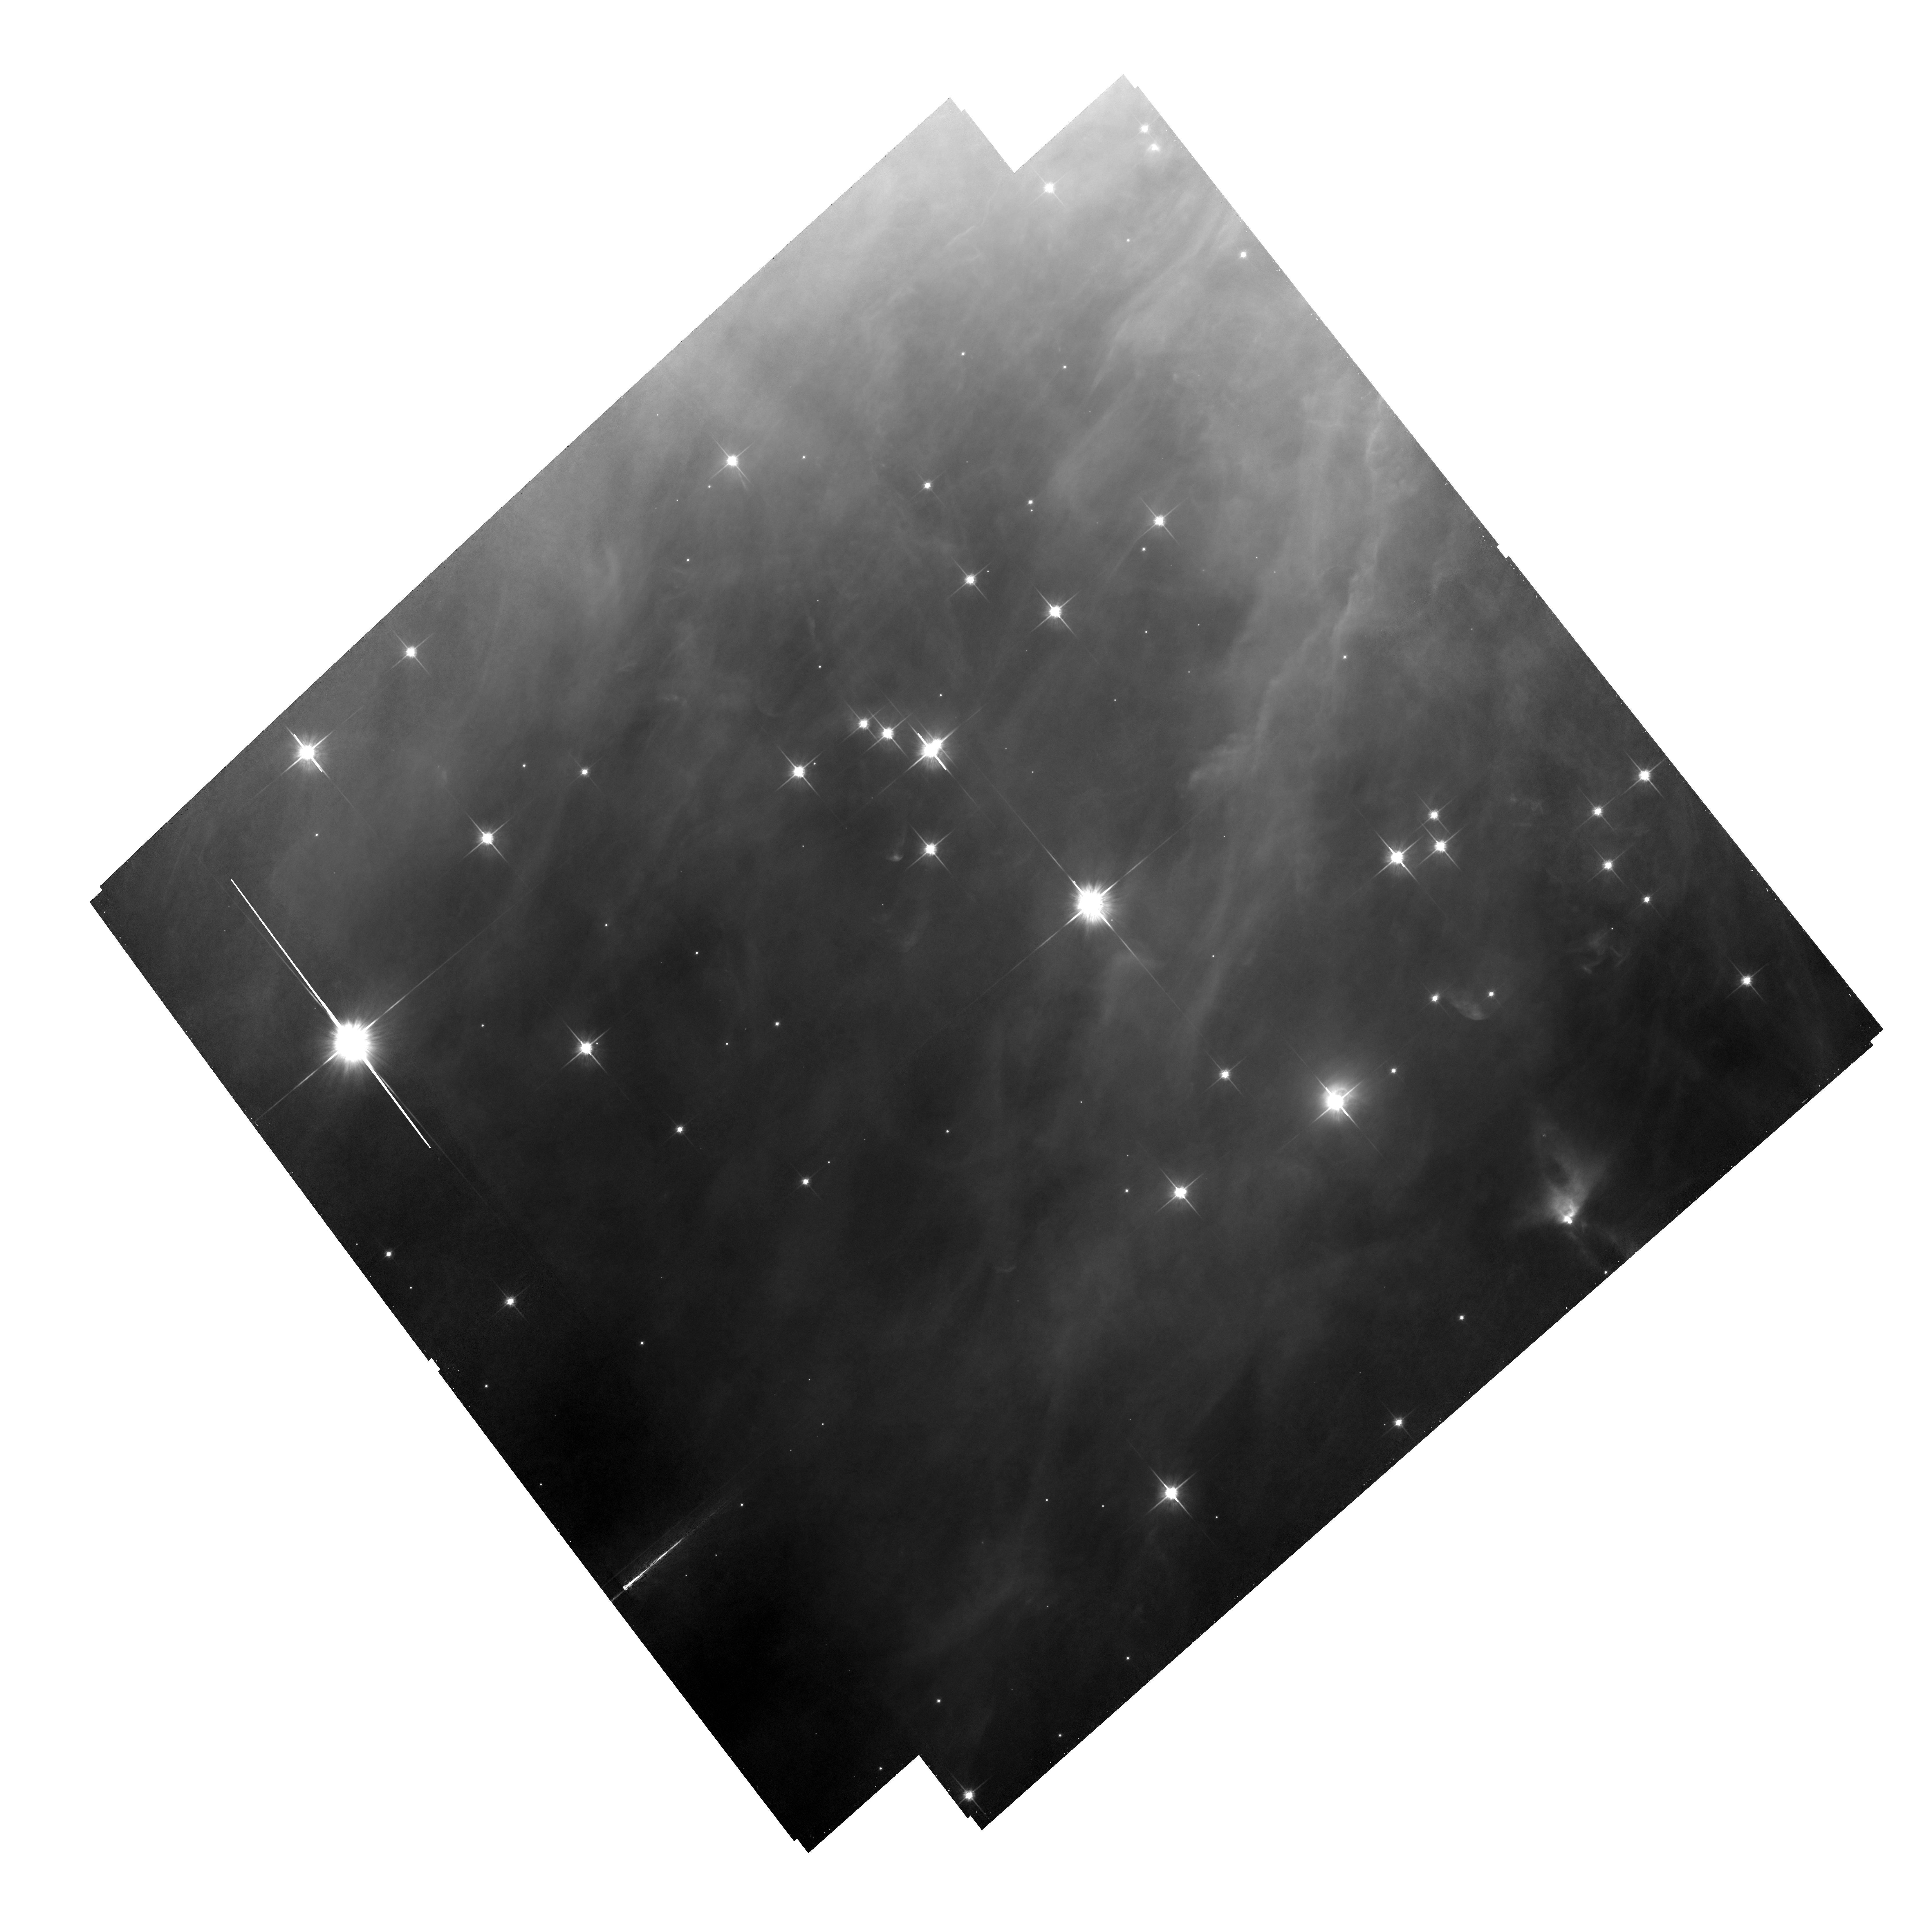
Target: ORI-PARALLAX2
Instrument: ACS/WFC
Filter: F814W
Exposure: 55 min
Observation ID: hst_10552_02_acs_wfc_f814w_j9dv02

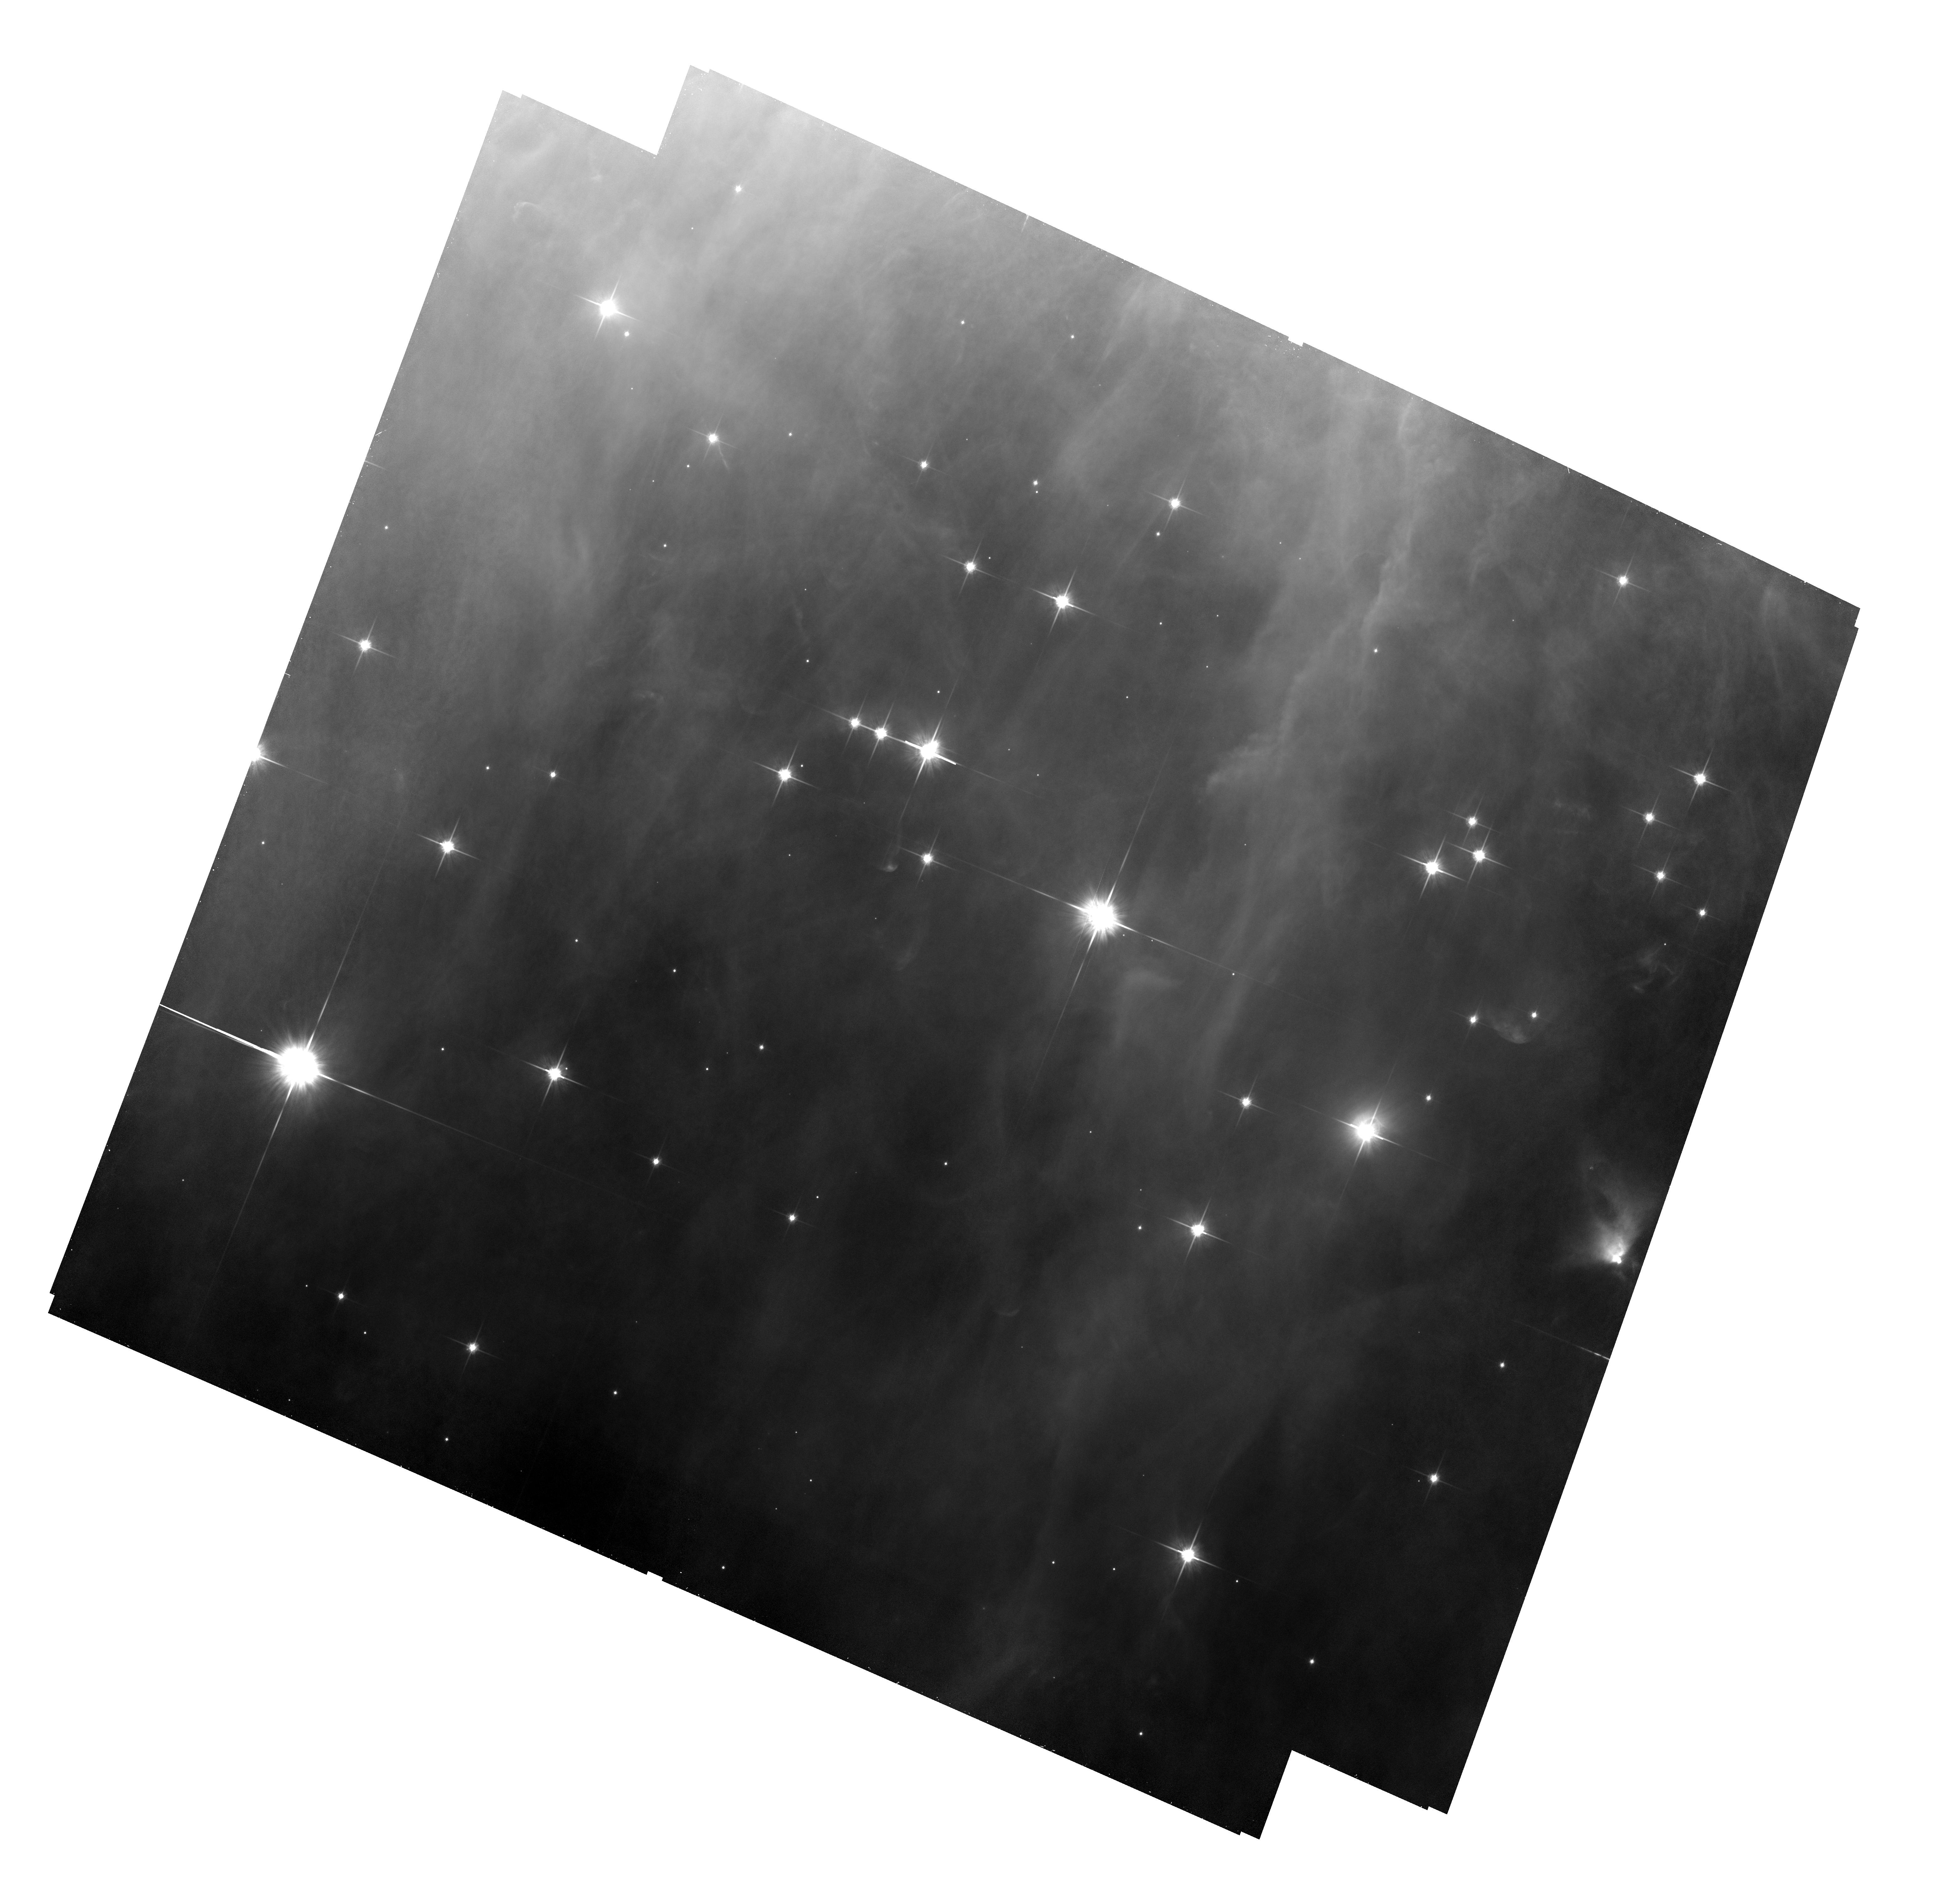
Target: ORI-PARALLAX2
Instrument: ACS/WFC
Filter: F814W
Exposure: 55 min
Observation ID: hst_10552_01_acs_wfc_f814w_j9dv01

The distance of the Orion Nebula Cluster (PI: Robberto, Massimo)

The HST Treasury program on the Orion Nebula, currently in execution, has surprisingly found that background sources are easily detected by HST at long wavelengths through selected fields within the nebula. We propose to use these background sources as a reference system to measure the trigonometric parallax of the Orion Nebula cluster. Using ACS in the F850LP filter and with a modest investment of HST time, we will reduce the error on the ~500pc distance of the Orion Nebula to ~15pc, or less, improving by a factor ~6 over current estimates. Our new value will have a major impact on star formation studies, allowing to determine with high accuracy the absolute luminosity of the cluster members and all derived stellar parameters (ages, masses, mass accretion rates...). Our current understanding of a great range of phenomena associated to the star formation activity in Orion will also benefit from an improved distance estimate.